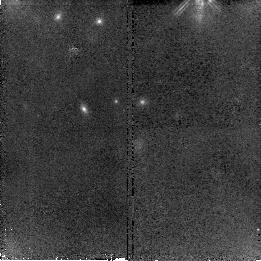
Target: SN2007G-COPY
Instrument: NICMOS/NIC2
Filter: F160W
Exposure: 43 min
Observation ID: n9zkc1010

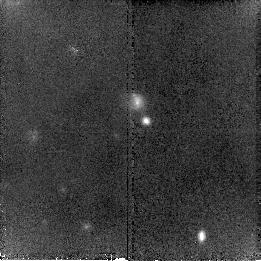
Target: SN2007B-COPY
Instrument: NICMOS/NIC2
Filter: F160W
Exposure: 43 min
Observation ID: n9zka4010

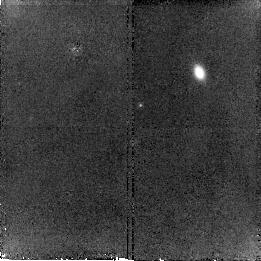
Target: SN2007A-COPY
Instrument: NICMOS/NIC2
Filter: F160W
Exposure: 43 min
Observation ID: n9zka1010

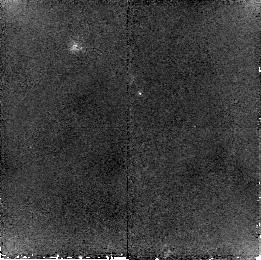
Target: SN2007F-COPY
Instrument: NICMOS/NIC2
Filter: F160W
Exposure: 43 min
Observation ID: n9zkb6010

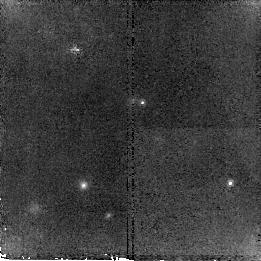
Target: SN2007H-COPY
Instrument: NICMOS/NIC2
Filter: F160W
Exposure: 43 min
Observation ID: n9zkc3010

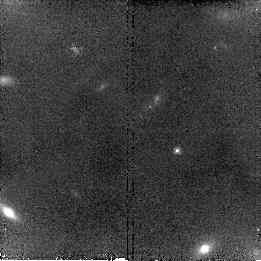
Target: SN2007D-COPY
Instrument: NICMOS/NIC2
Filter: F160W
Exposure: 43 min
Observation ID: n9zkb0010

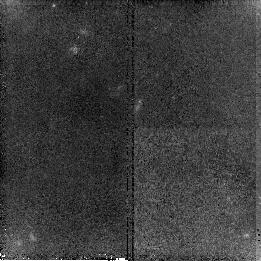
Target: SN2007E-COPY-1
Instrument: NICMOS/NIC2
Filter: F160W
Exposure: 43 min
Observation ID: n9zkn4010

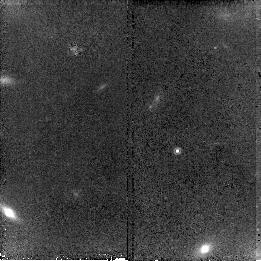
Target: SN2007C-COPY
Instrument: NICMOS/NIC2
Filter: F160W
Exposure: 43 min
Observation ID: n9zka8010

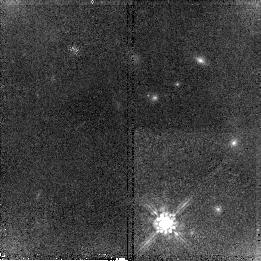
Target: SN2007G-COPY
Instrument: NICMOS/NIC2
Filter: F160W
Exposure: 43 min
Observation ID: n9zkc0010

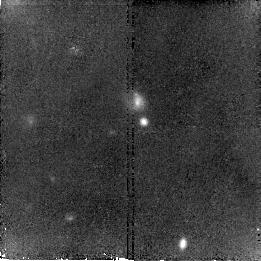
Target: SN2007B-COPY
Instrument: NICMOS/NIC2
Filter: F160W
Exposure: 43 min
Observation ID: n9zka5010

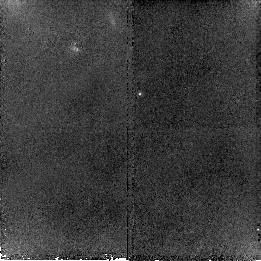
Target: SN2007F-COPY
Instrument: NICMOS/NIC2
Filter: F160W
Exposure: 43 min
Observation ID: n9zkb7010

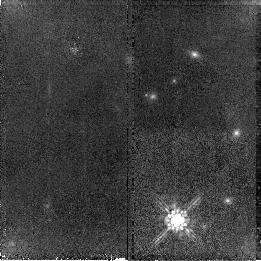
Target: SN2007G-COPY
Instrument: NICMOS/NIC2
Filter: F160W
Exposure: 43 min
Observation ID: n9zkb9010

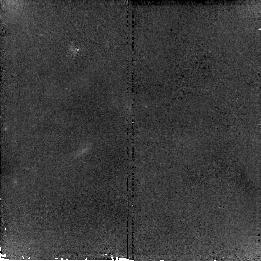
Target: SN2007F-COPY
Instrument: NICMOS/NIC2
Filter: F160W
Exposure: 43 min
Observation ID: n9zkb8010

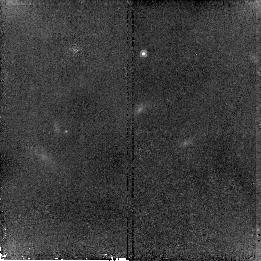
Target: SN2007D-COPY
Instrument: NICMOS/NIC2
Filter: F160W
Exposure: 43 min
Observation ID: n9zkb2010

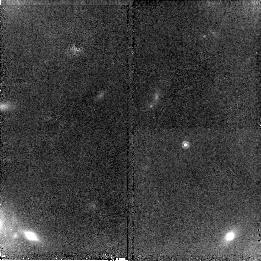
Target: SN2007D-COPY
Instrument: NICMOS/NIC2
Filter: F160W
Exposure: 43 min
Observation ID: n9zkb1010

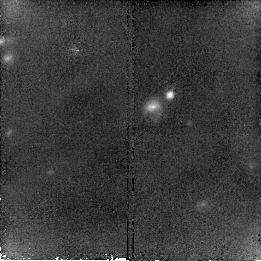
Target: SN2007B-COPY
Instrument: NICMOS/NIC2
Filter: F160W
Exposure: 43 min
Observation ID: n9zka6010

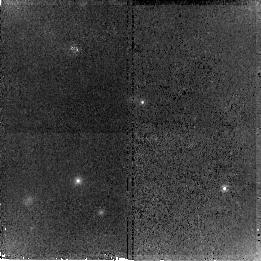
Target: SN2007H-COPY
Instrument: NICMOS/NIC2
Filter: F160W
Exposure: 43 min
Observation ID: n9zkc2010

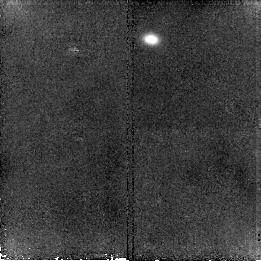
Target: SN2007A-COPY
Instrument: NICMOS/NIC2
Filter: F160W
Exposure: 43 min
Observation ID: n9zka3010

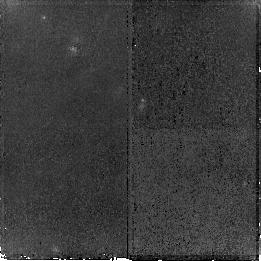
Target: SN2007E-COPY-1
Instrument: NICMOS/NIC2
Filter: F160W
Exposure: 43 min
Observation ID: n9zkn3010

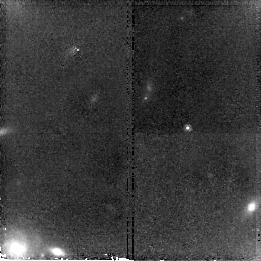
Target: SN2007C-COPY
Instrument: NICMOS/NIC2
Filter: F160W
Exposure: 43 min
Observation ID: n9zka7010

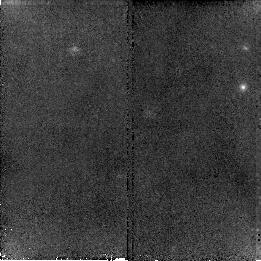
Target: SN2007H-COPY
Instrument: NICMOS/NIC2
Filter: F160W
Exposure: 43 min
Observation ID: n9zkc4010

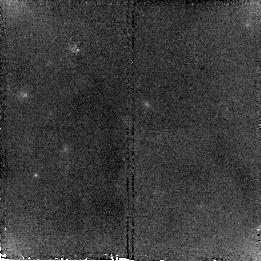
Target: SN2007E-COPY-1
Instrument: NICMOS/NIC2
Filter: F160W
Exposure: 43 min
Observation ID: n9zkn5010

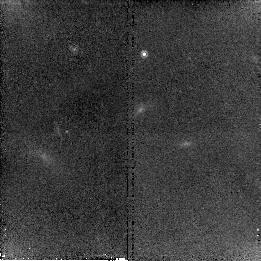
Target: SN2007C-COPY
Instrument: NICMOS/NIC2
Filter: F160W
Exposure: 43 min
Observation ID: n9zka9010

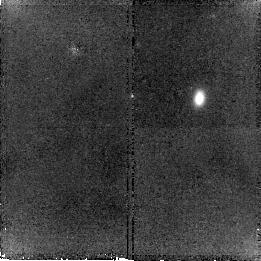
Target: SN2007A-COPY
Instrument: NICMOS/NIC2
Filter: F160W
Exposure: 43 min
Observation ID: n9zka2010

Sweeping Away the Dust: Reliable Dark Energy with an Infrared Hubble Diagram (PI: Garnavich, Peter M.)

We propose building a high-z Hubble Diagram using type Ia supernovae observed in the infrared rest-frame J-band. The infrared has a number of exceptional properties. The effect of dust extinction is minimal, reducing a major systematic that may be biasing dark energy measurements. Also, recent work indicates that type Ia supernovae are true standard candles in the infrared meaning that our Hubble diagram will be resistant to possible evolution in the Phillip's relation over cosmic time. High signal-to-noise measurements of 16 type Ia events at z~0.4 will be compared with an independent optical Hubble diagram from the ESSENCE project to test for a shift in the derived dark energy equation of state due to a systematic bias. In Cycle 15 we obtained NICMOS photometry of 8 ESSENCE supernovae and are awaiting template observations to place them on the IR Hubble diagram. Here we request another 8 supernovae be studied in the final season of the ESSENCE search. Because of the bright sky background, H-band photometry of z~0.4 supernovae is not feasible from the ground. Only the superb image quality and dark infrared sky seen by HST makes this test possible. This experiment may also lead to a better, more reliable way of mapping the expansion history of the universe with the Joint Dark Energy Mission.